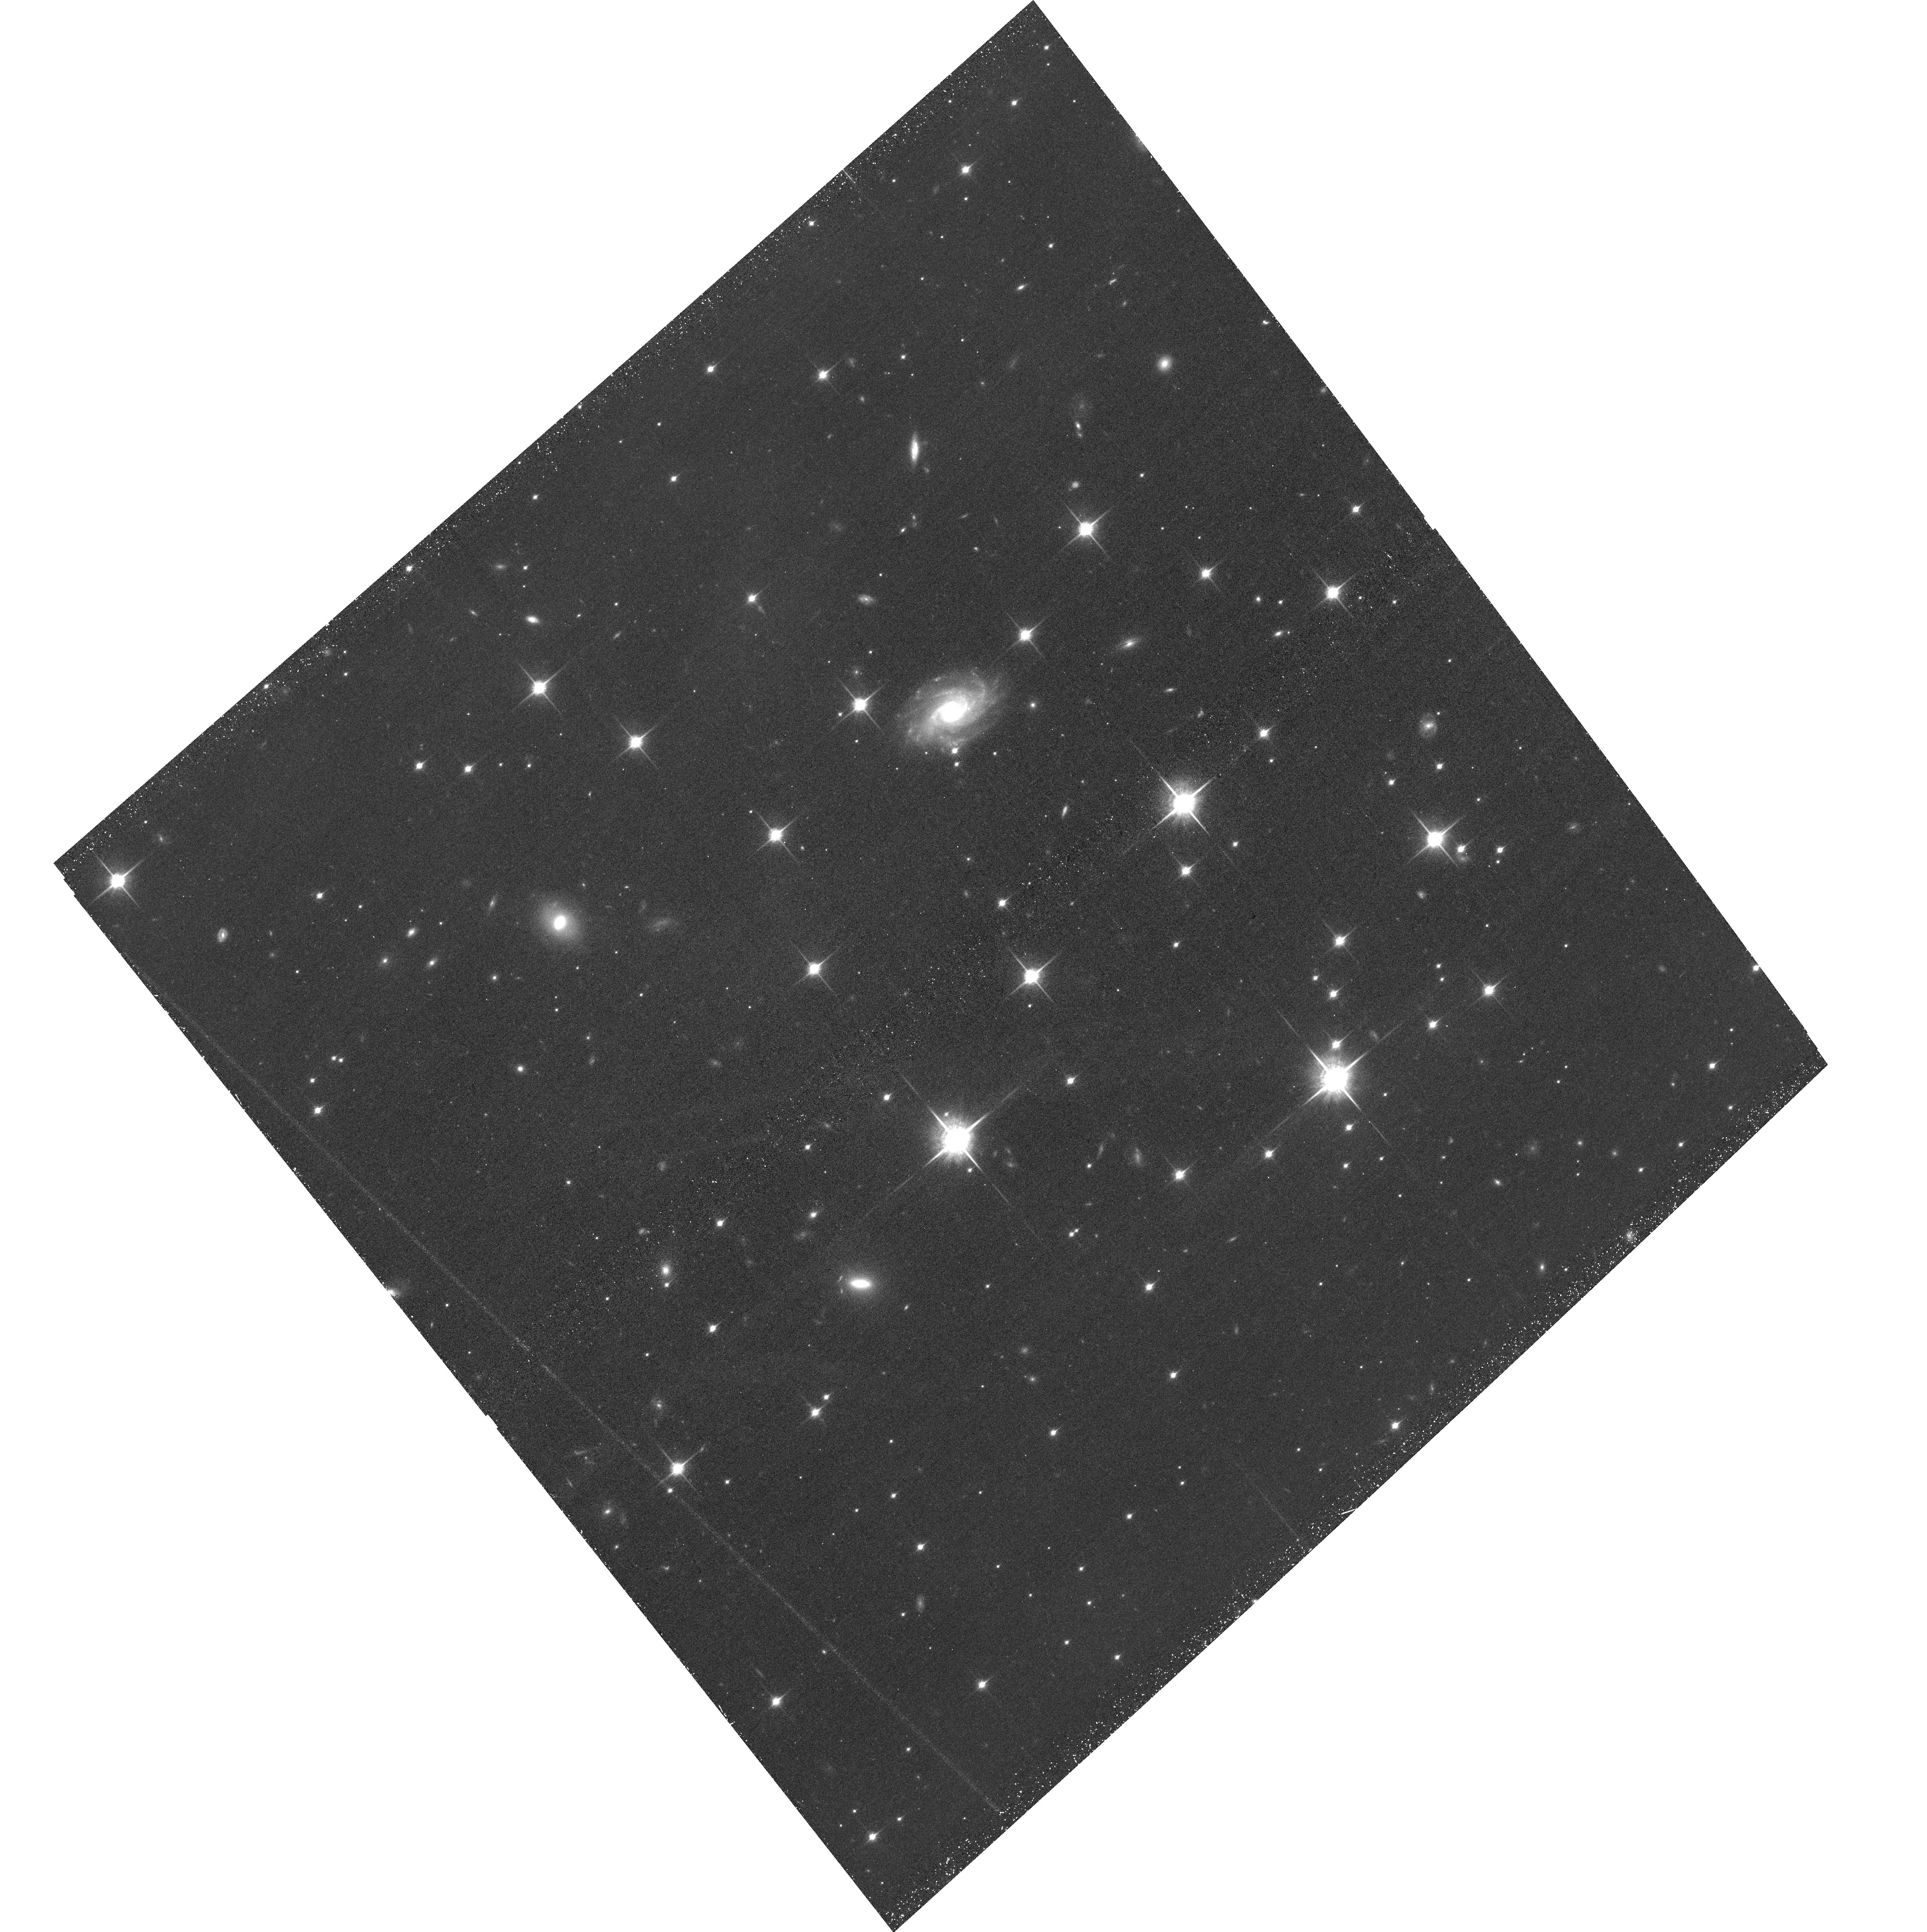
Target: WISEJ201547.05+664646.0
Instrument: ACS/WFC
Filter: F850LP
Exposure: 43 min
Observation ID: hst_15944_09_acs_wfc_f850lp_je4o09

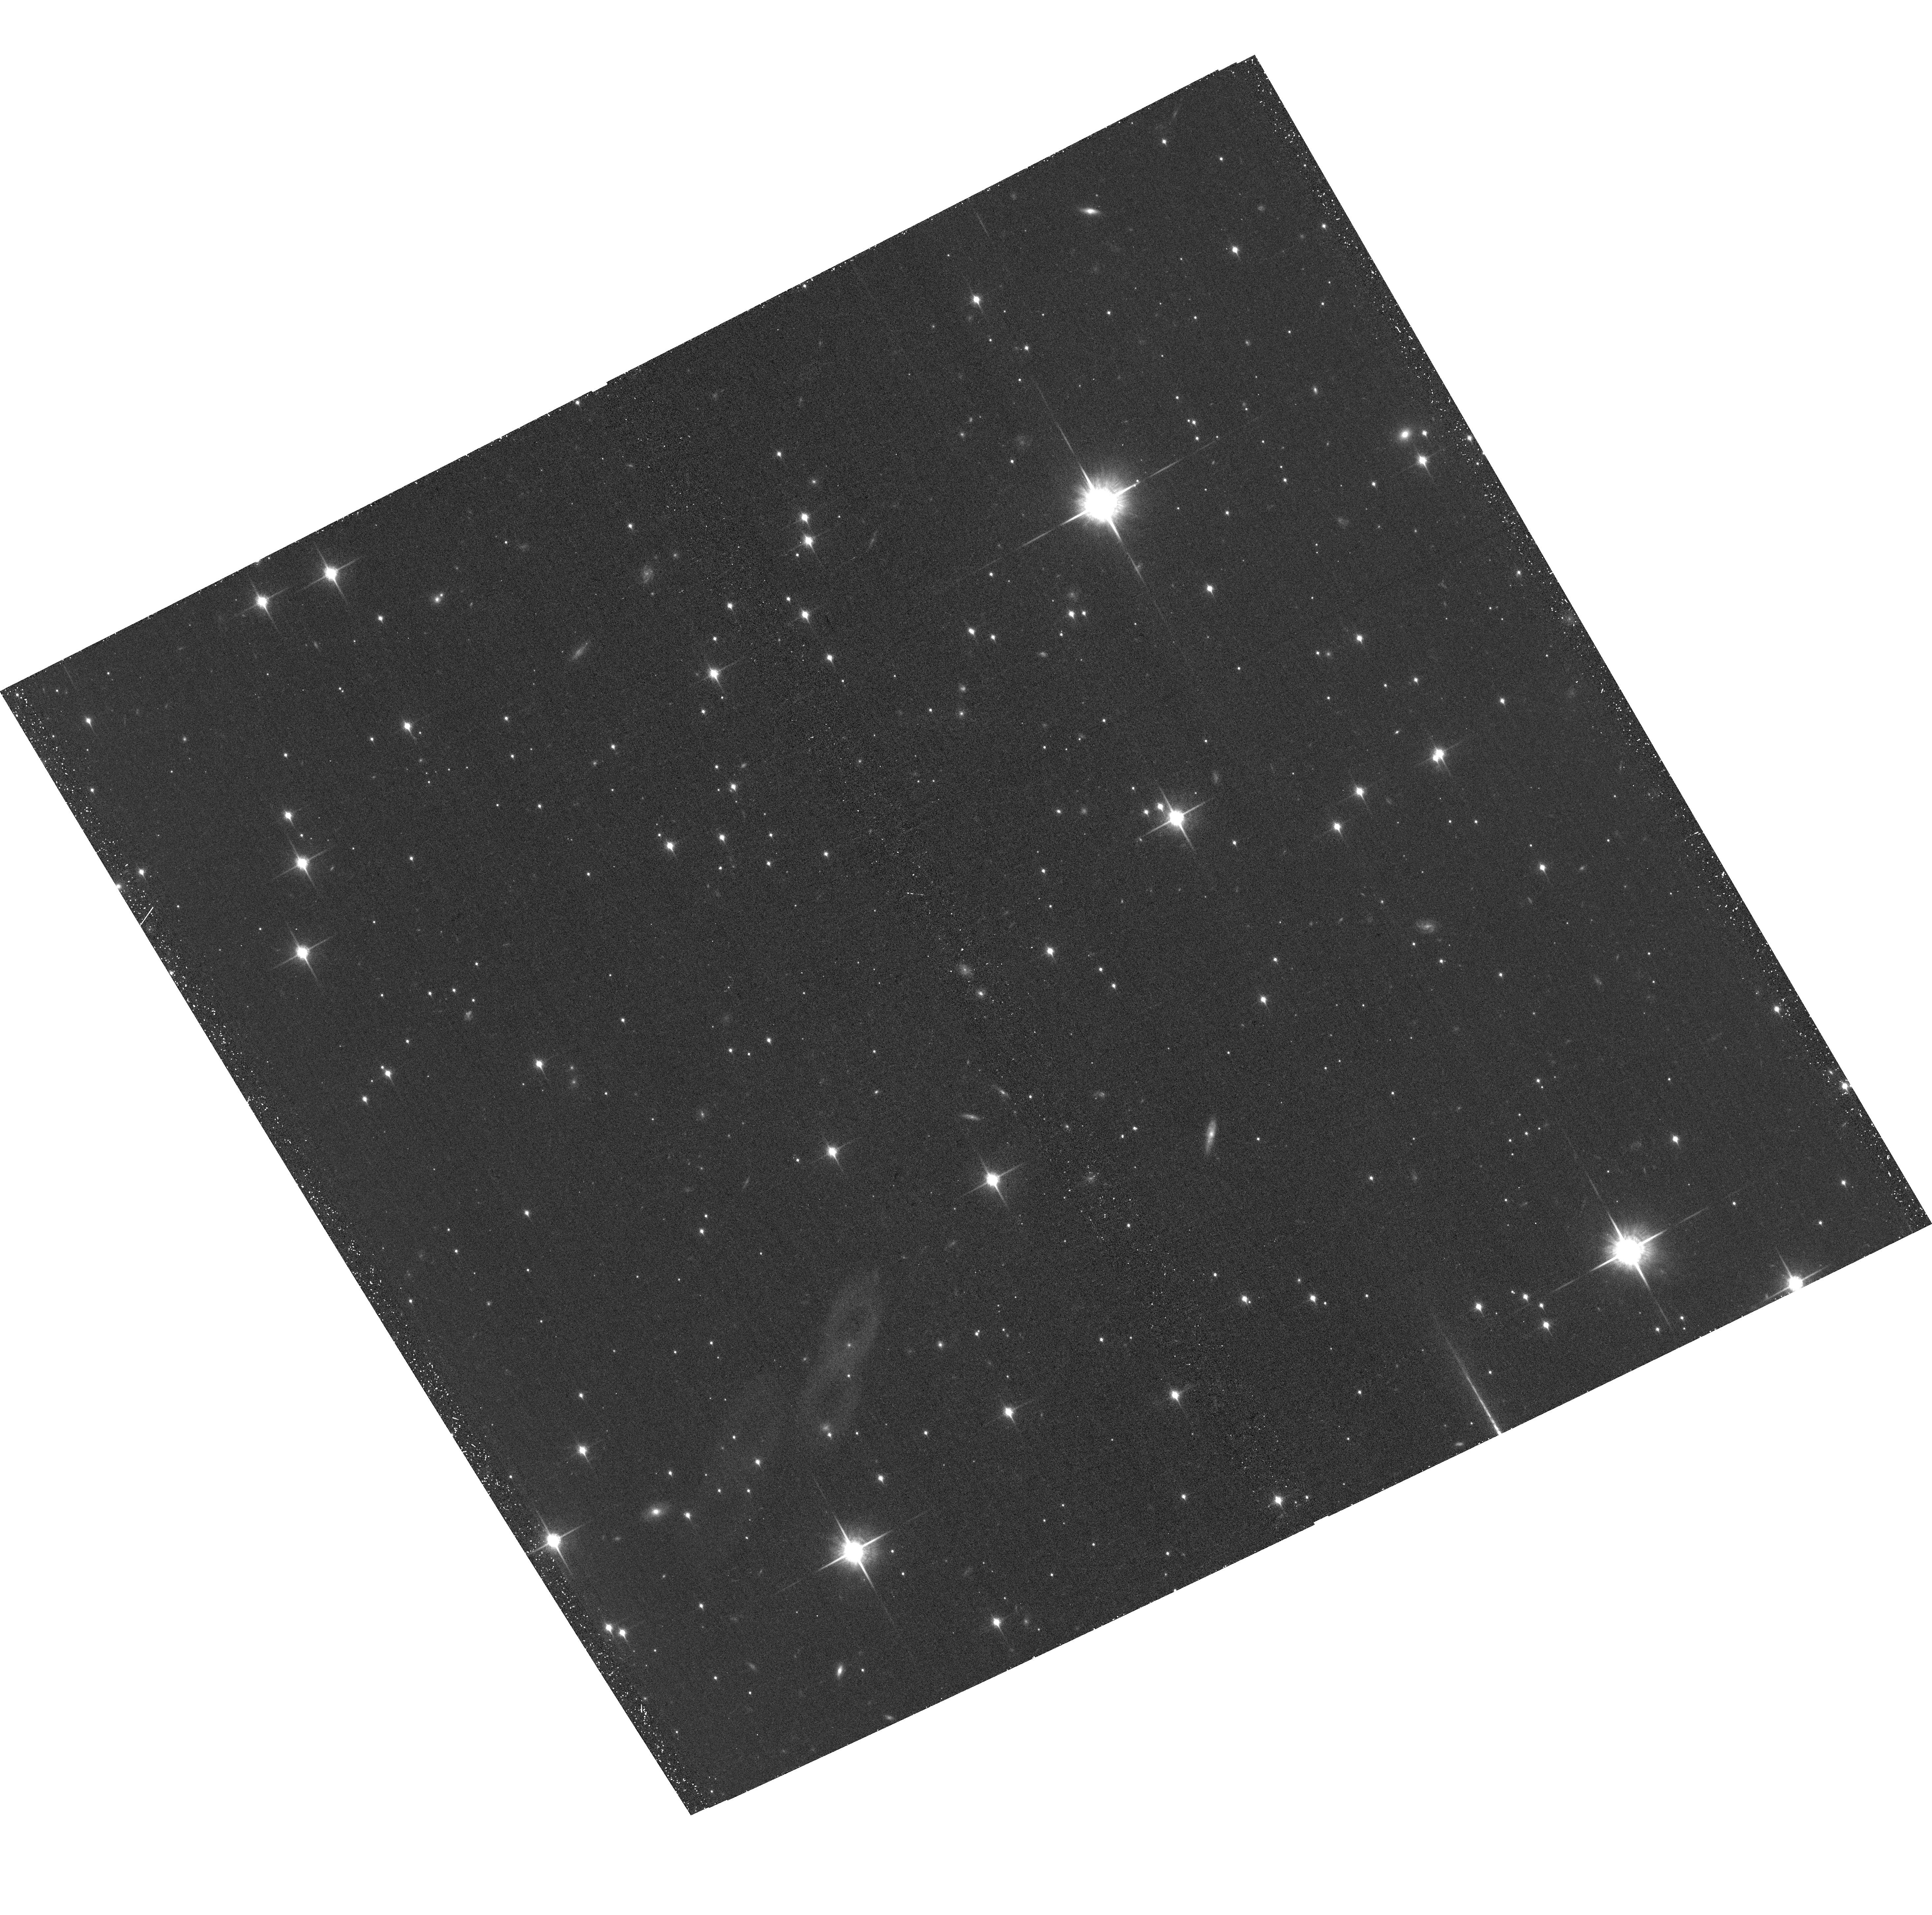
Target: WISEJ162208.93-095934.4
Instrument: ACS/WFC
Filter: F850LP
Exposure: 38 min
Observation ID: hst_15944_06_acs_wfc_f850lp_je4o06

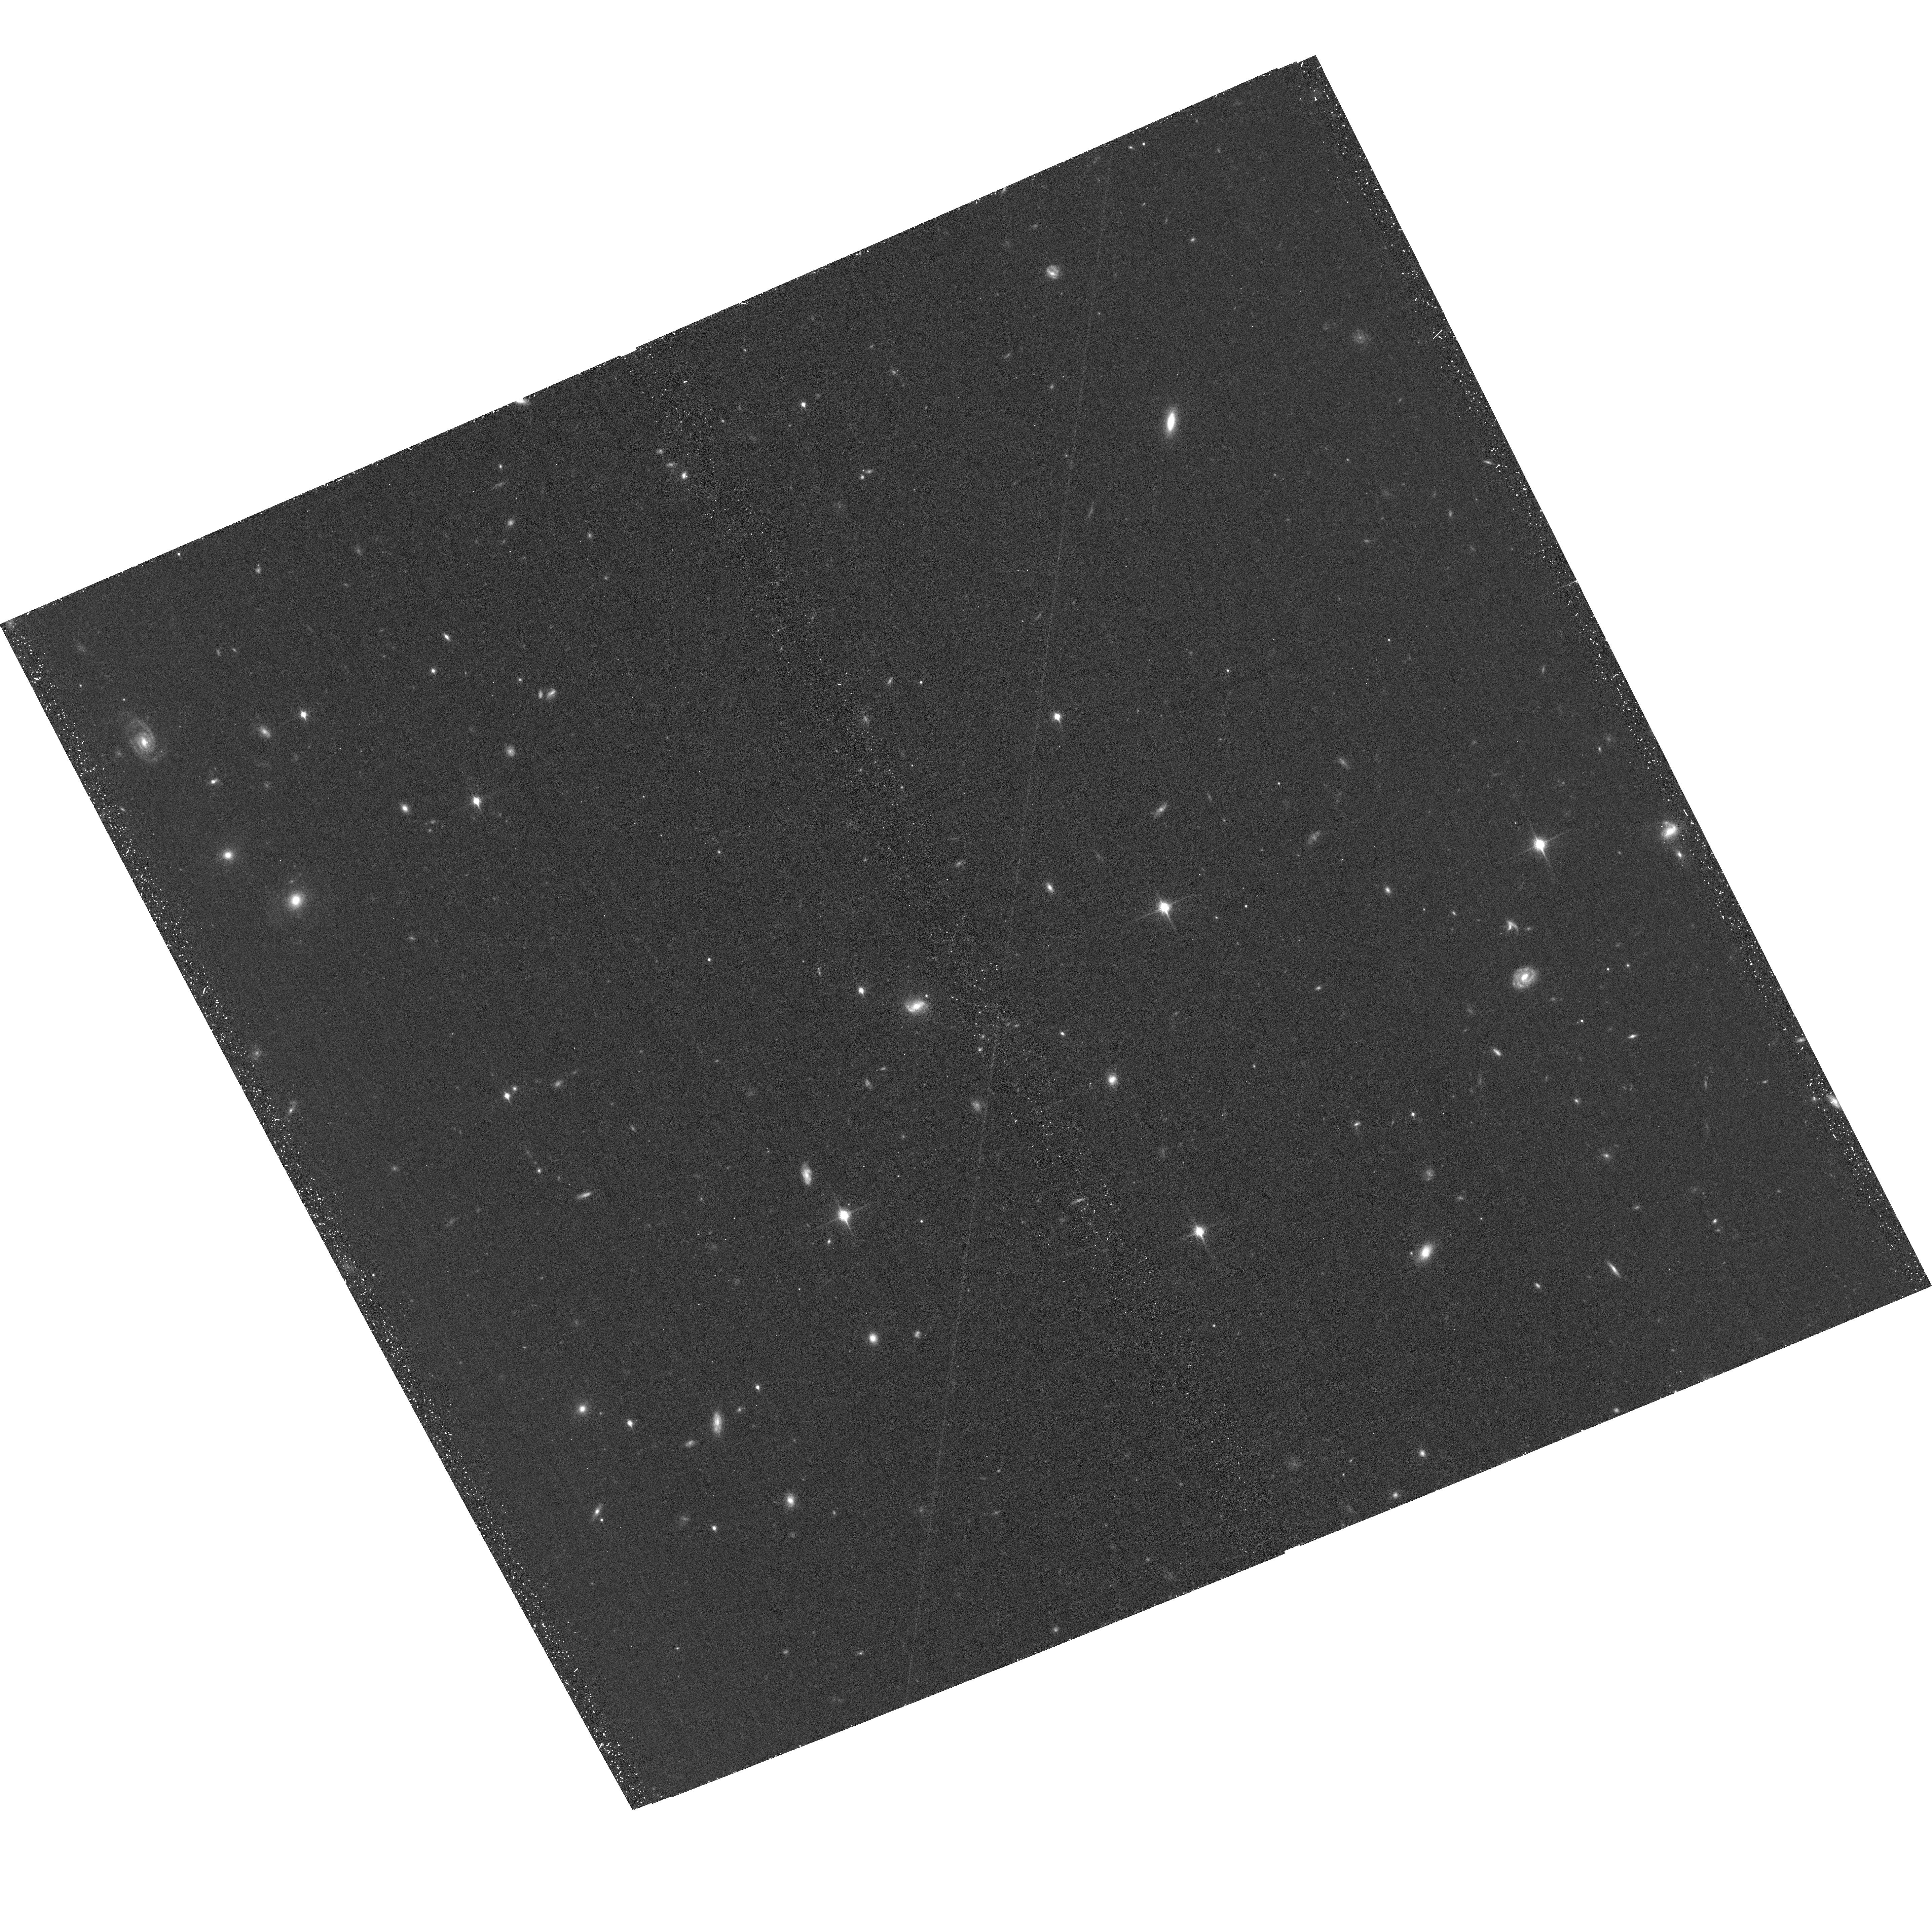
Target: CFBDSIRJ1458+10AB
Instrument: ACS/WFC
Filter: F850LP
Exposure: 38 min
Observation ID: hst_15944_05_acs_wfc_f850lp_je4o05

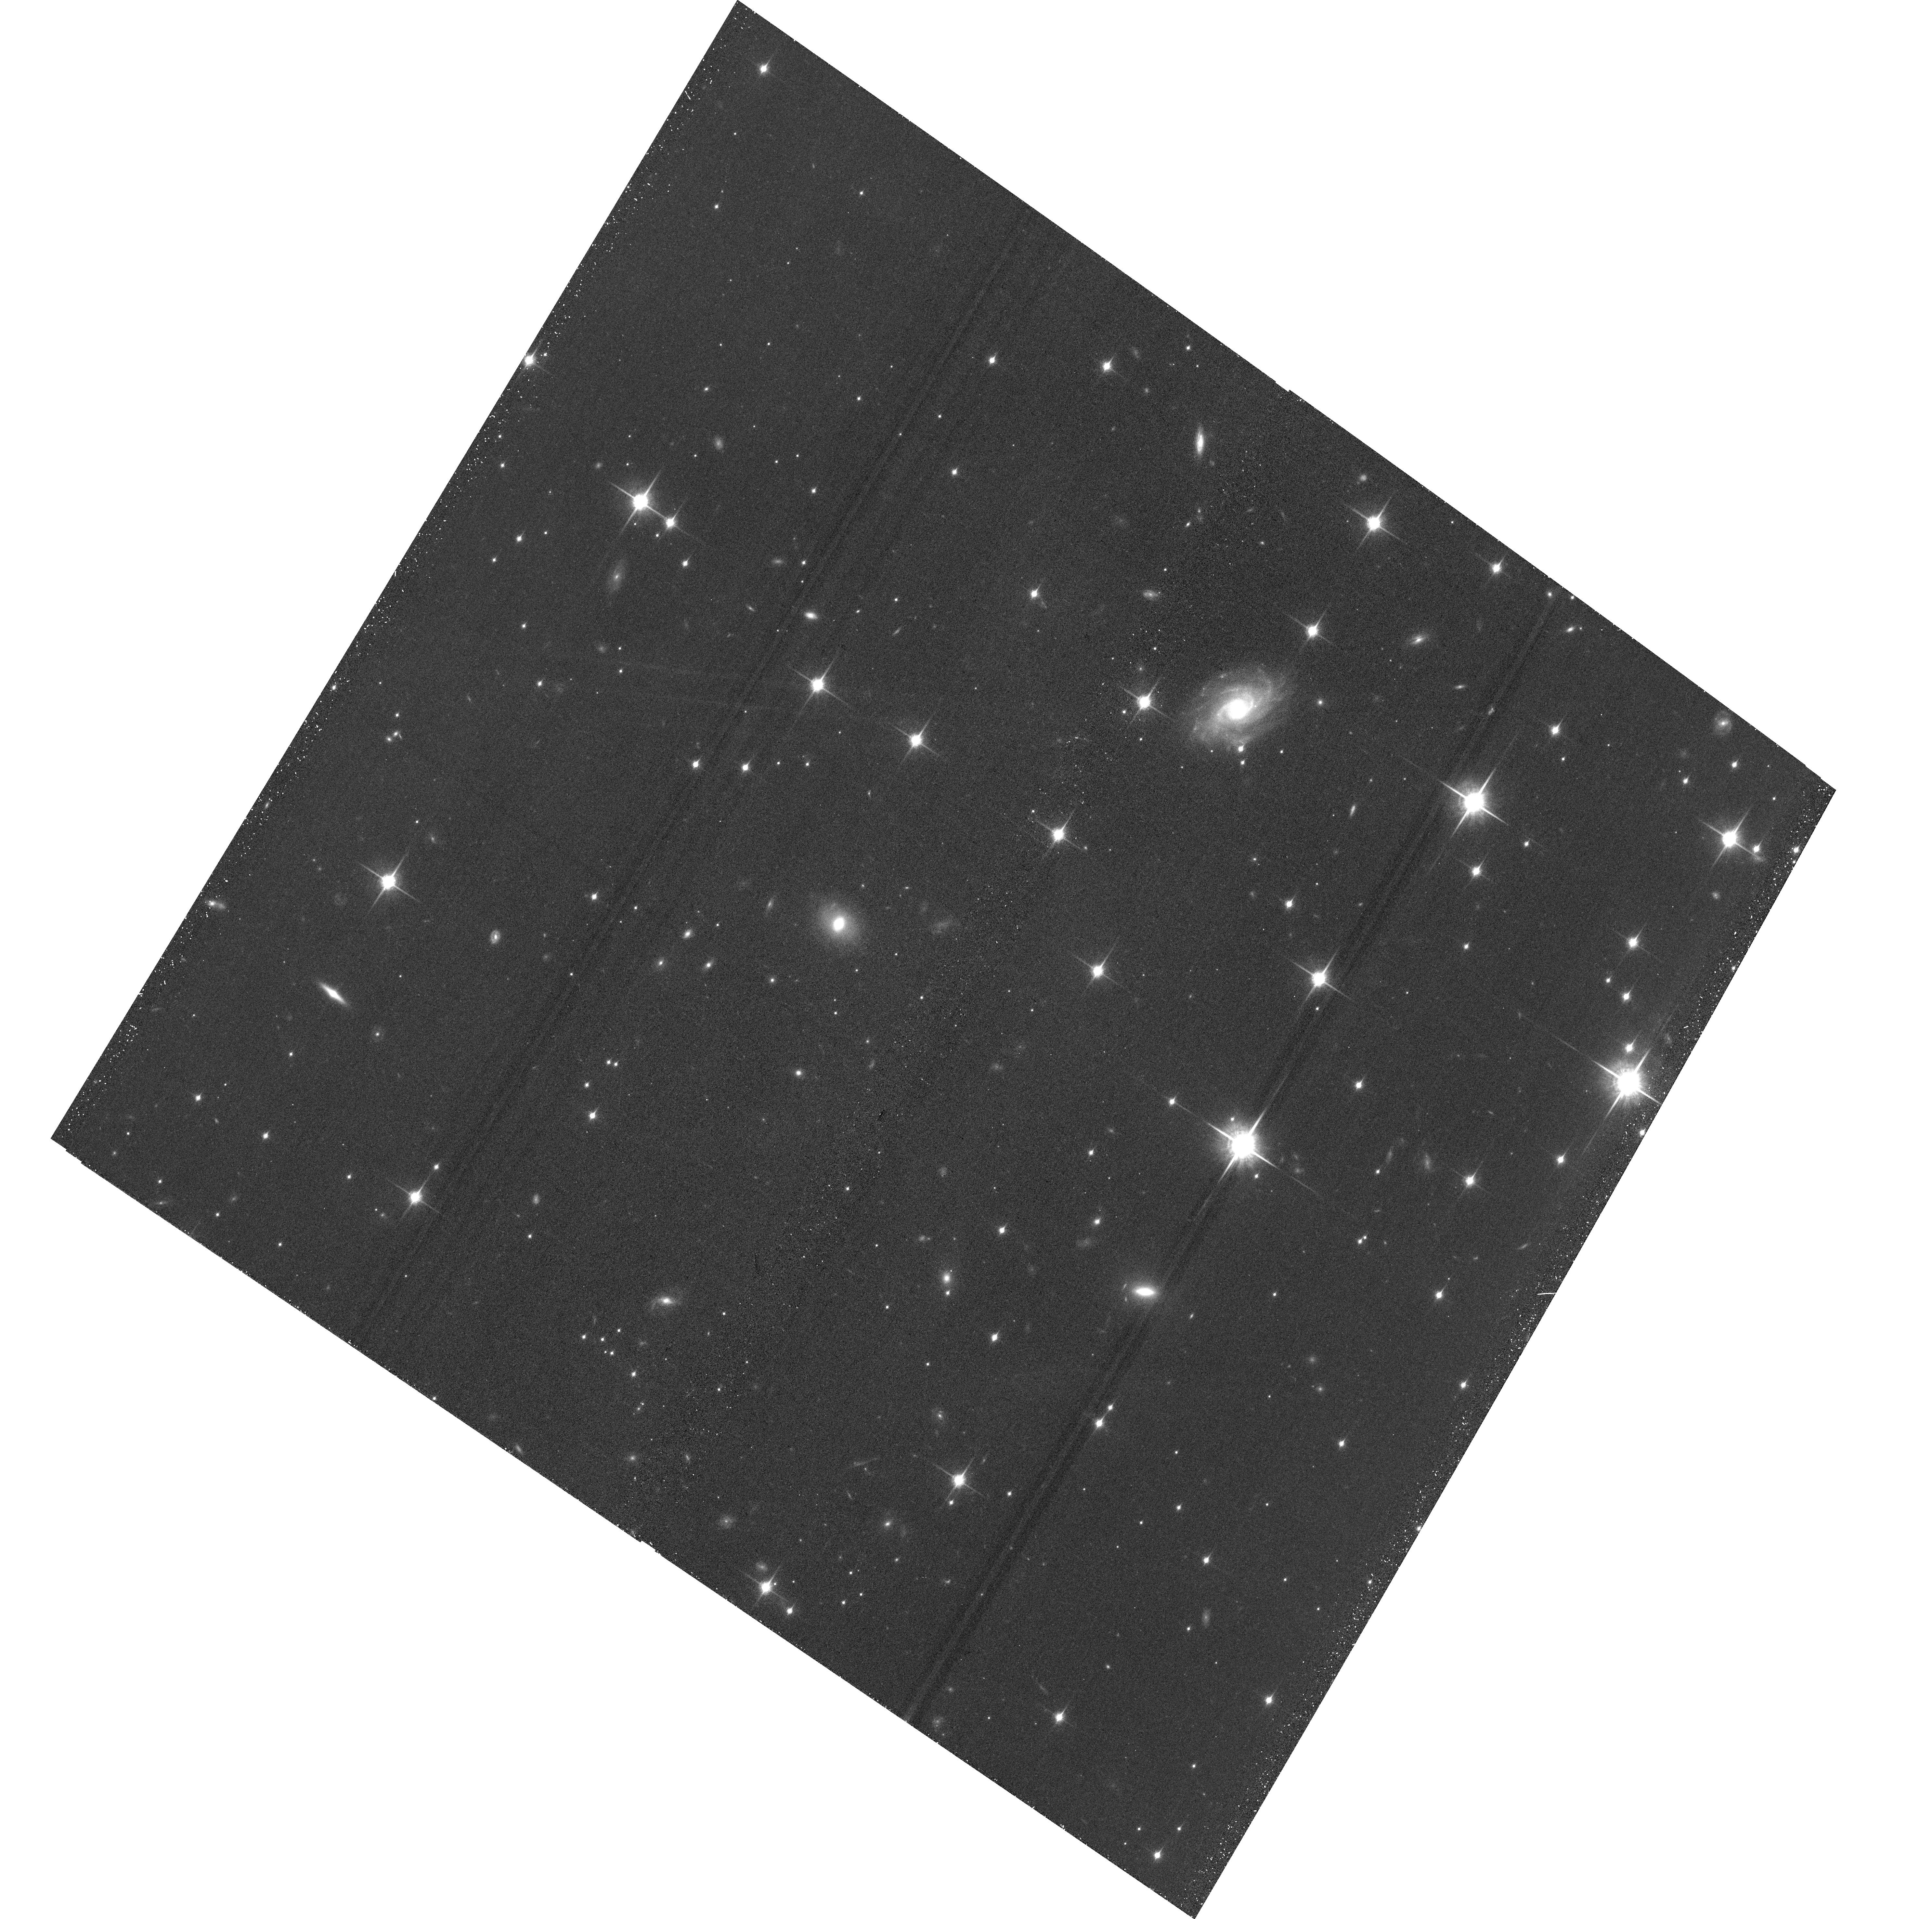
Target: WISEPCJ201546.27+664645.1
Instrument: ACS/WFC
Filter: F850LP
Exposure: 43 min
Observation ID: hst_15944_12_acs_wfc_f850lp_je4o12

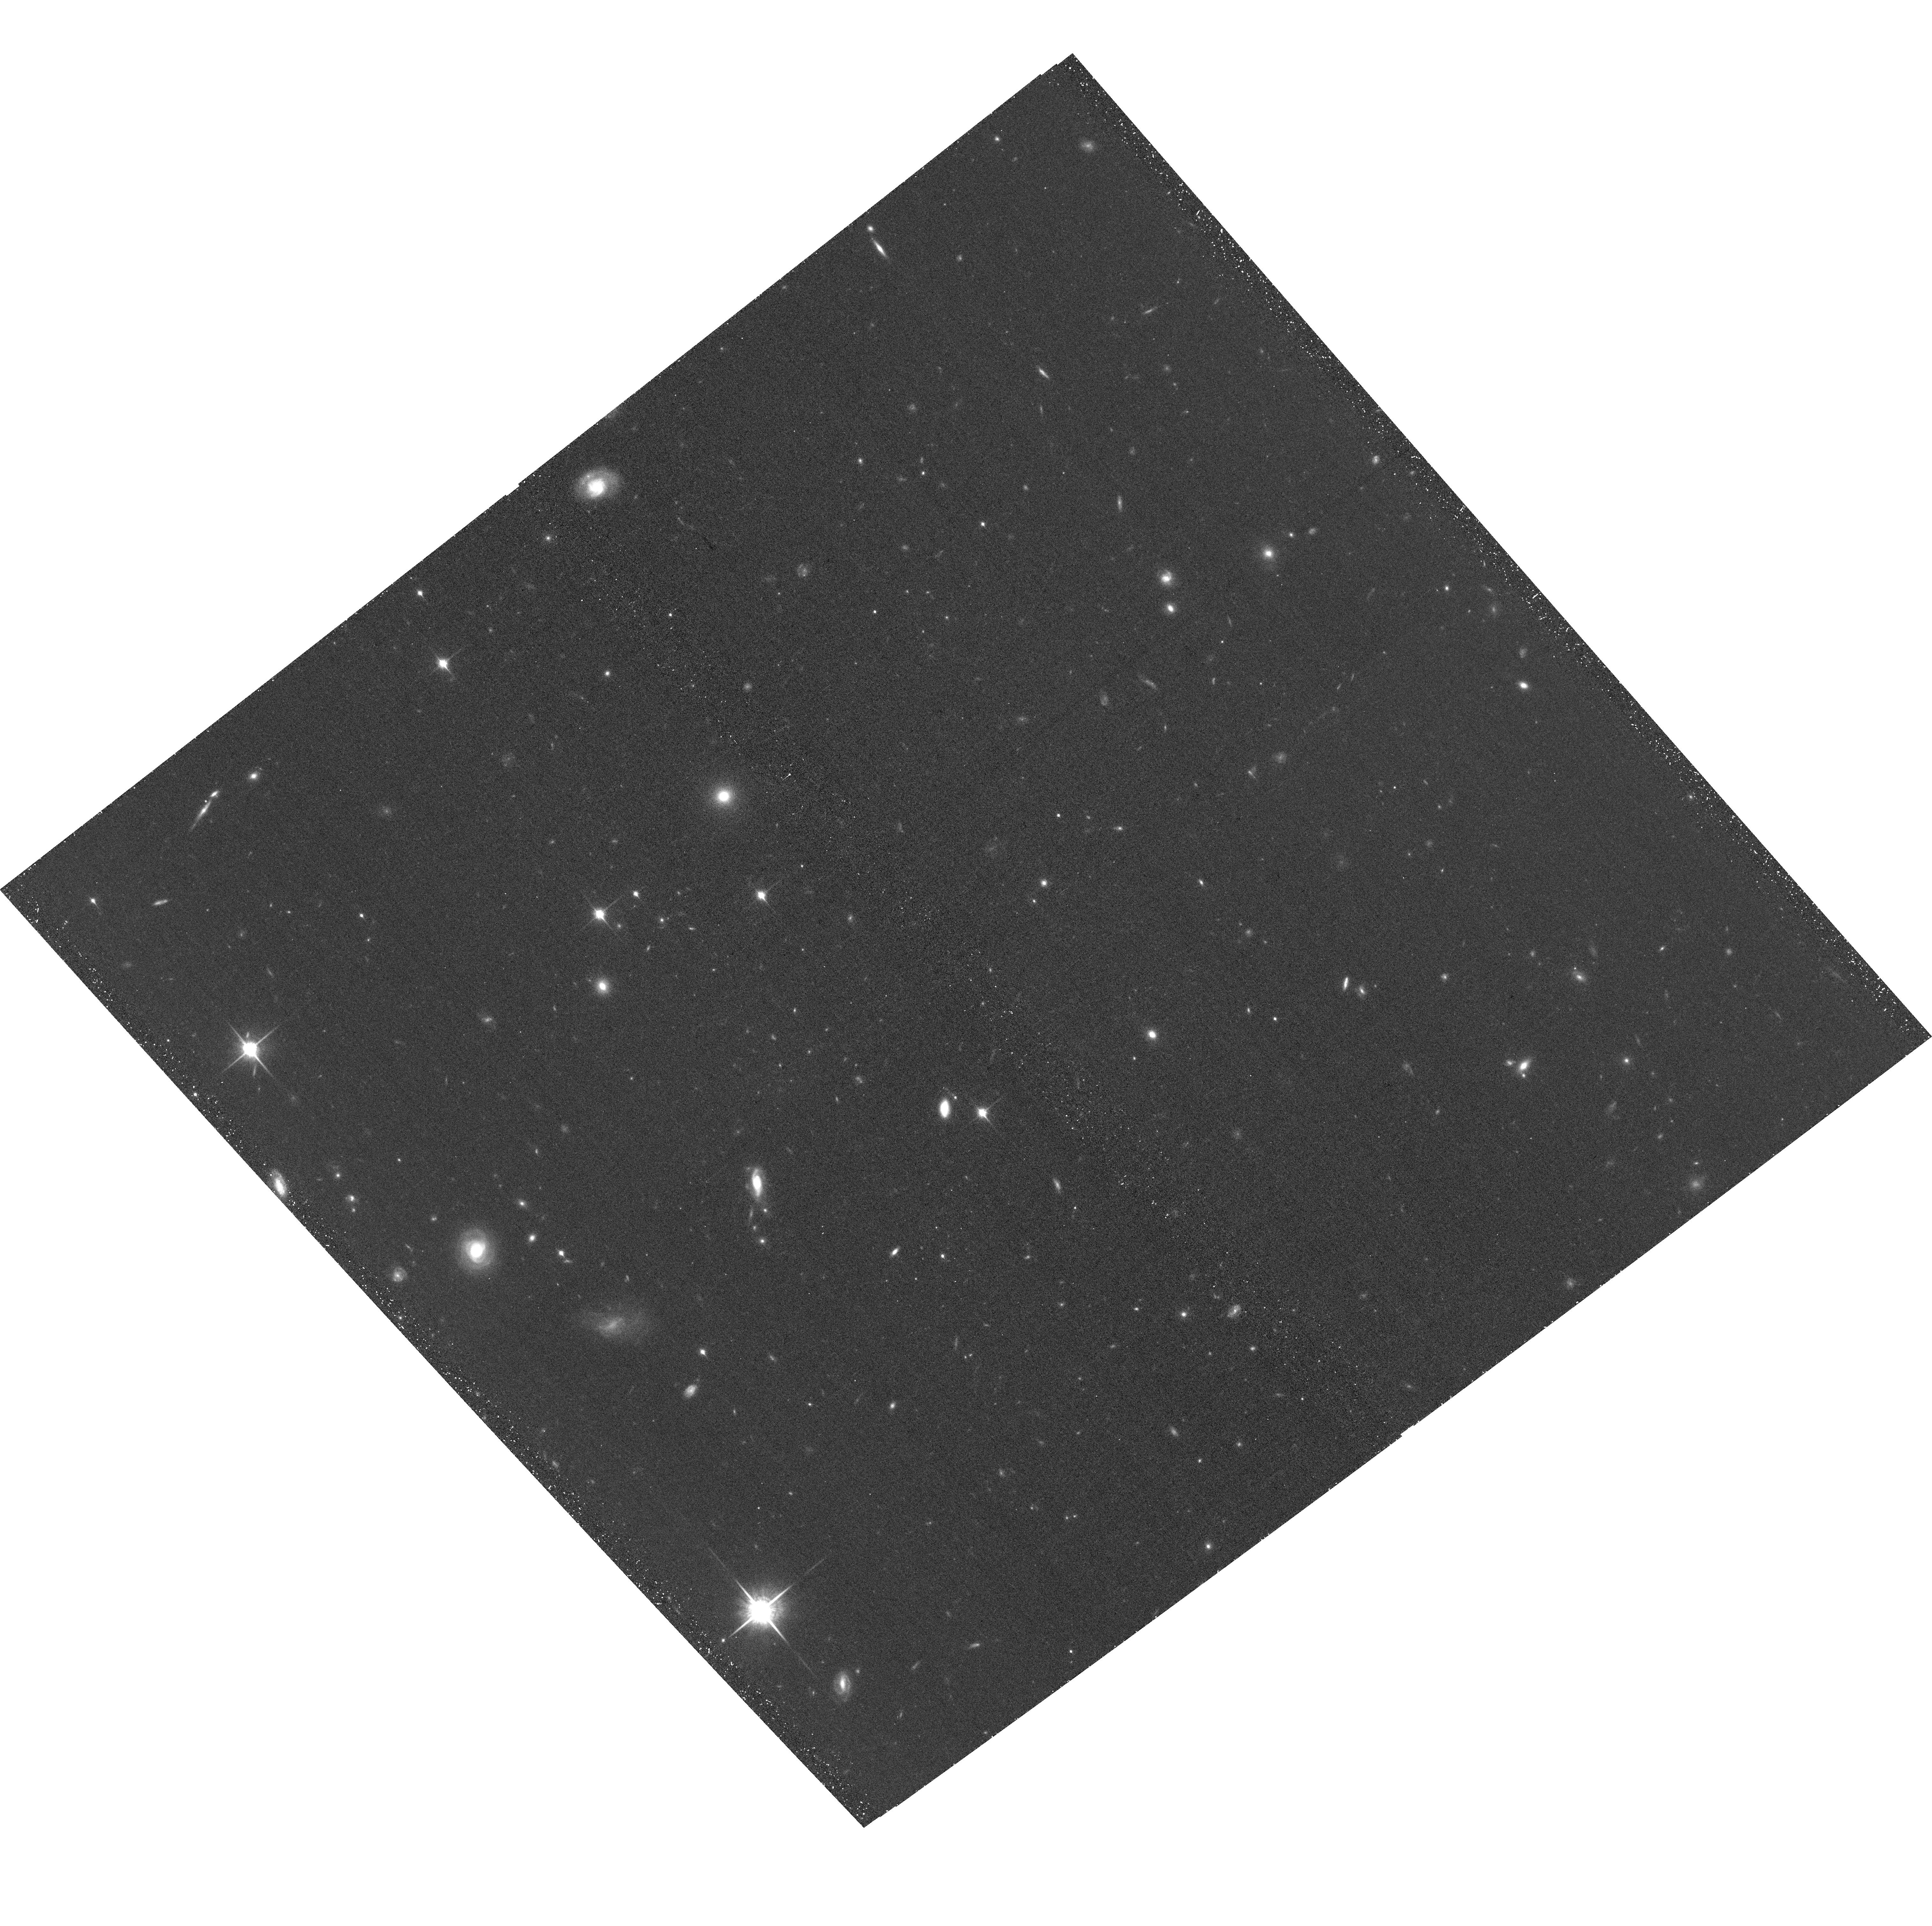
Target: WISEJ095259.29+195508.1
Instrument: ACS/WFC
Filter: F850LP
Exposure: 38 min
Observation ID: hst_15944_04_acs_wfc_f850lp_je4o04

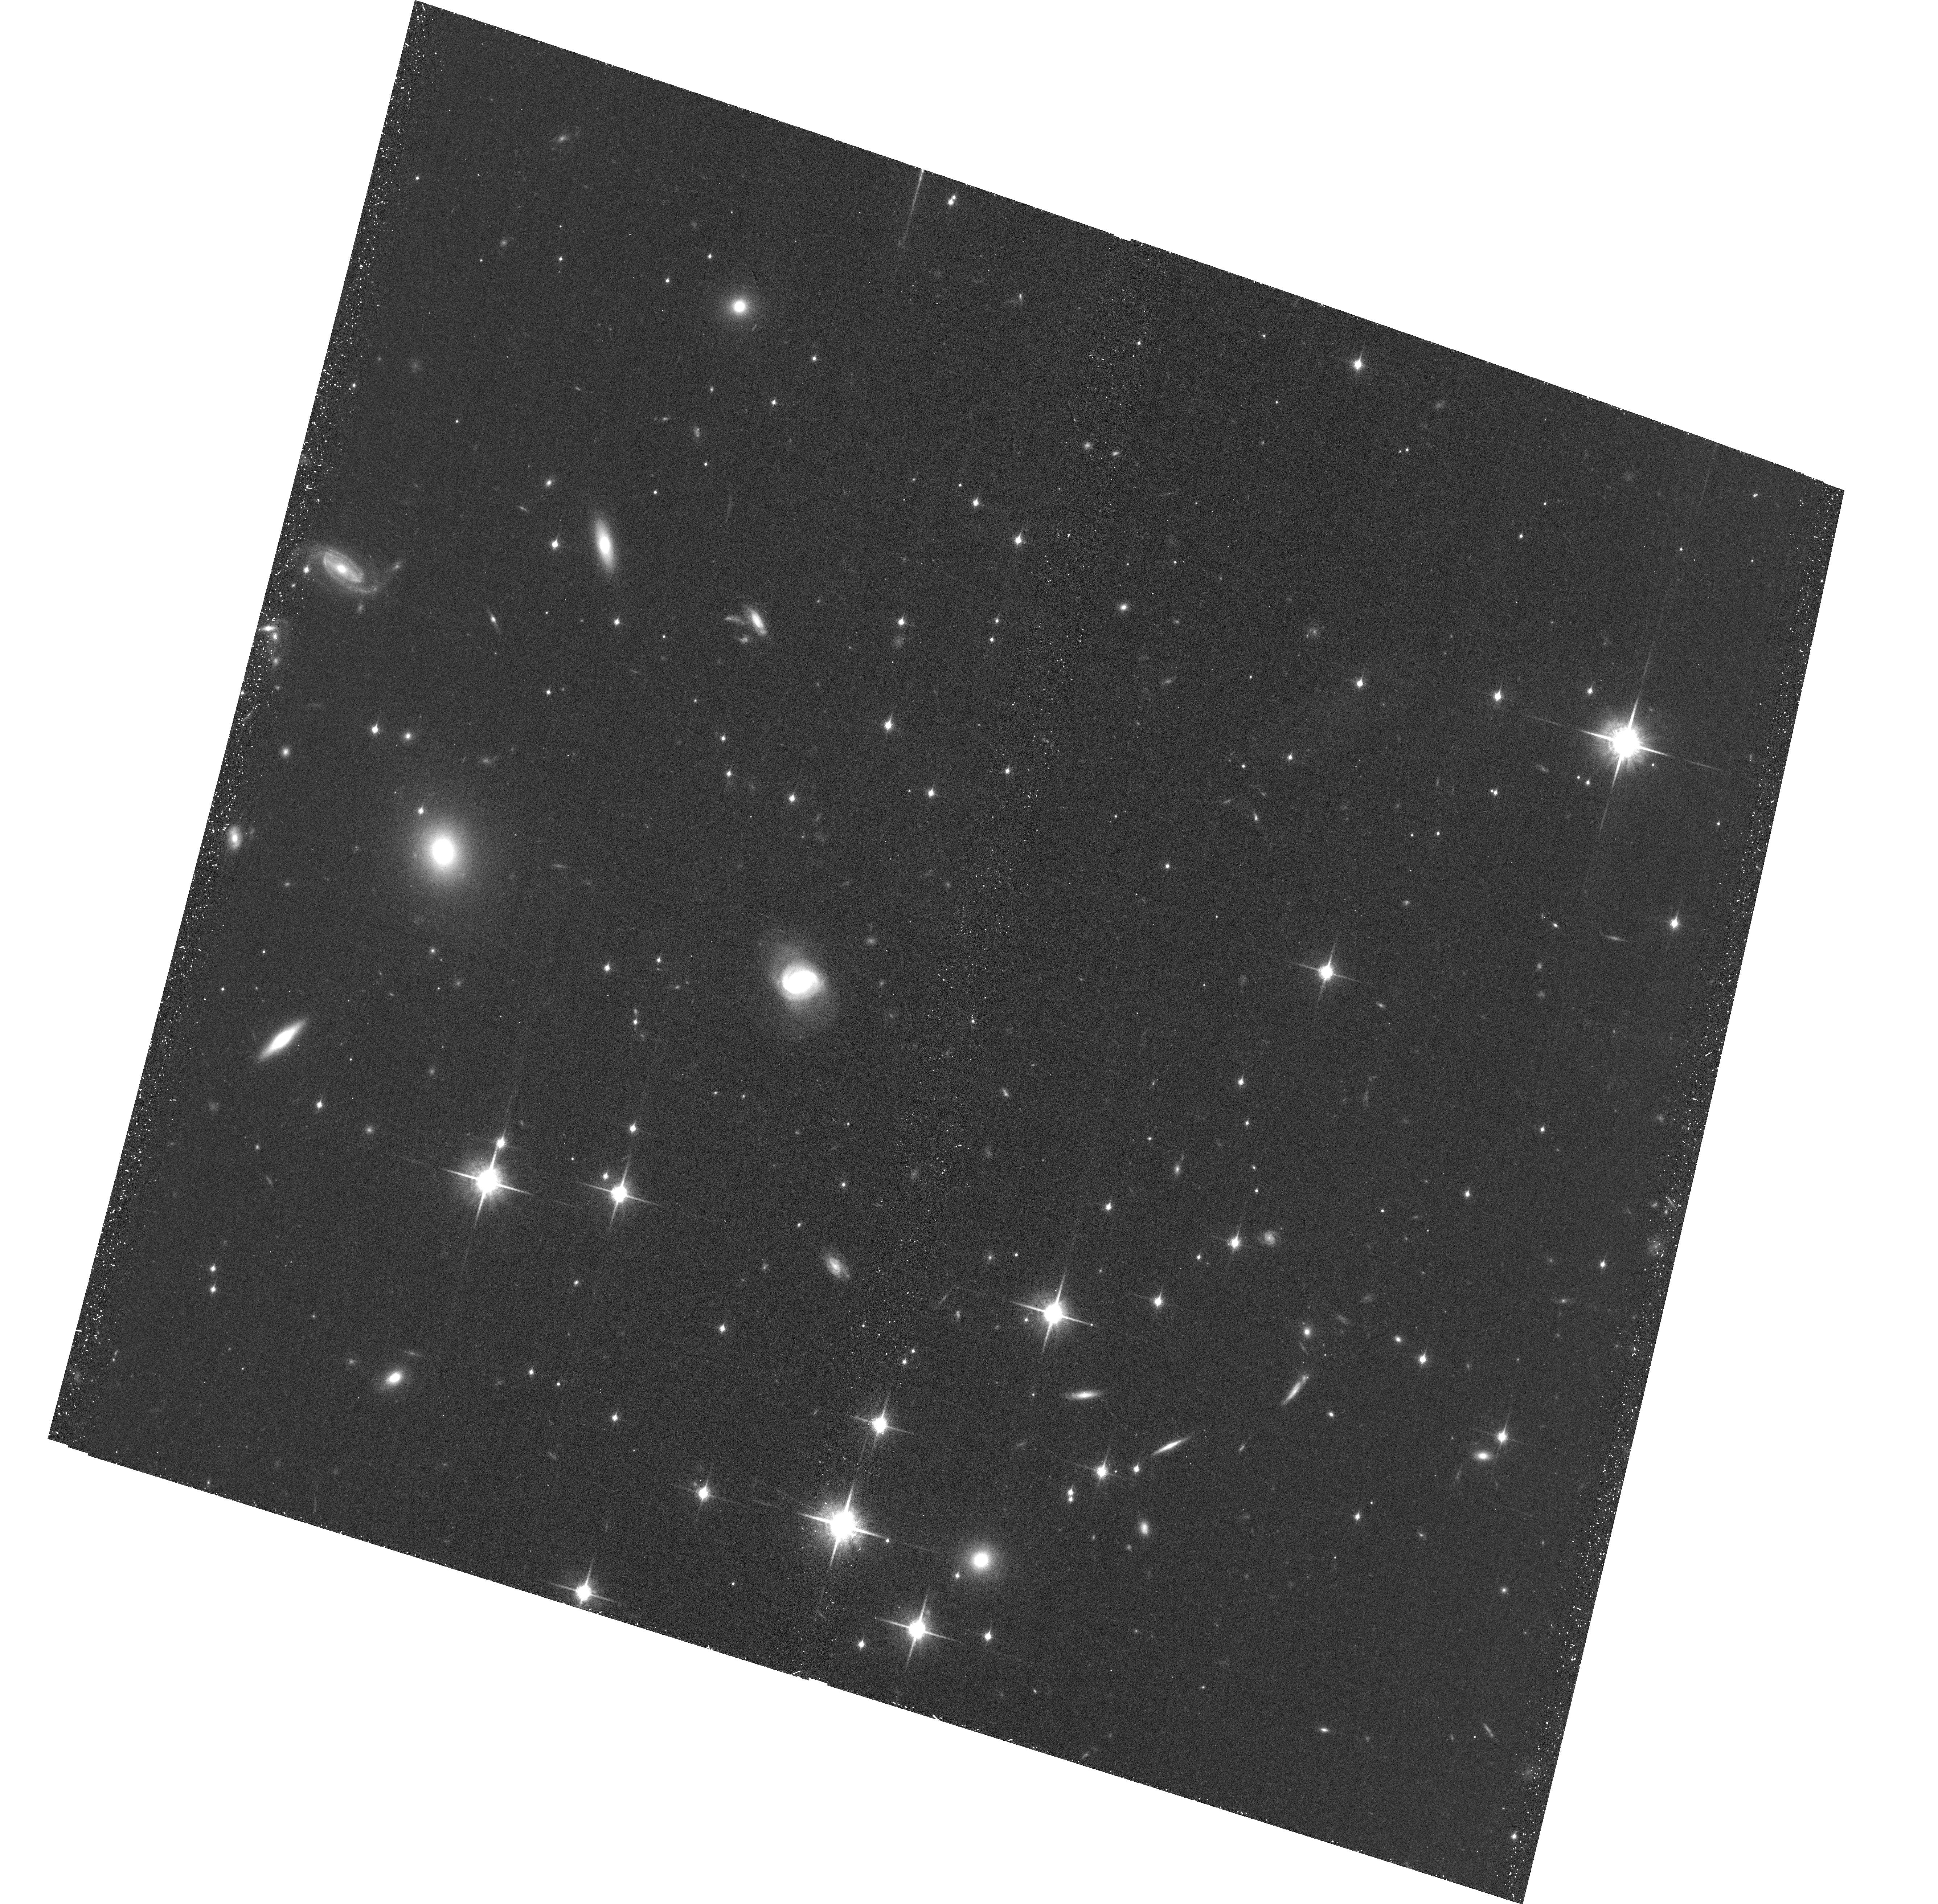
Target: WISEJ014656.66+423410.0
Instrument: ACS/WFC
Filter: F850LP
Exposure: 39 min
Observation ID: hst_15944_01_acs_wfc_f850lp_je4o01

The Coolest Sample of Brown Dwarf Dynamical Masses (PI: Dupuy, Trent J.)

We propose a 3-year orbit monitoring program to measure the first dynamical masses for brown dwarfs below 1100 K. With projected separations of only 1-2 AU, our targets are among the tightest substellar visual binaries ever found and are amenable to orbit determinations within only a few years. When combined with our parallax determinations, these data will yield dynamical masses with <10% uncertainties. Our targets have been discovered at the limits of existing facilities and thus promise to be the only viable objects in this temperature regime (350-1000 K) for direct mass measurements during the JWST era.